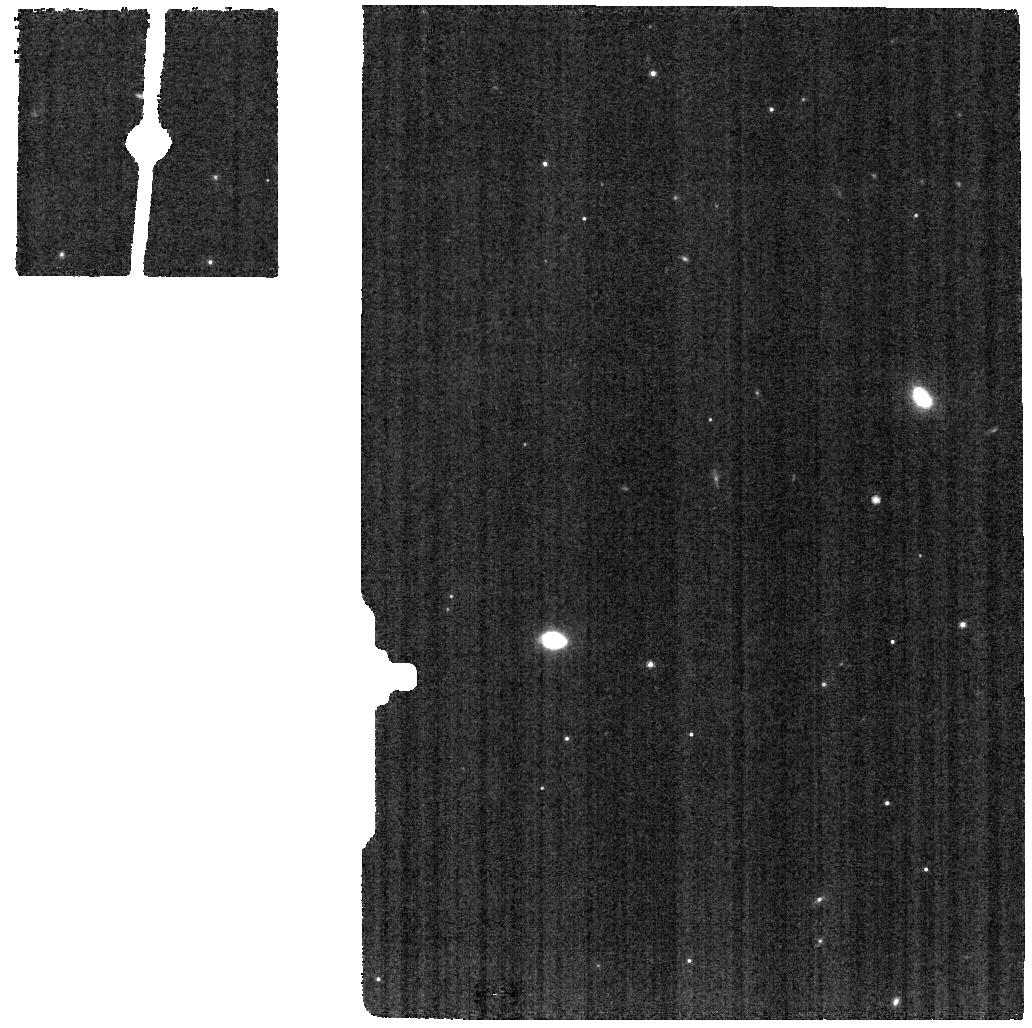
Target: VDB111-BKG
Instrument: MIRI
Filter: F770W
Exposure: 1.6 h
Observation ID: jw07772-o012_t006_miri_f770w

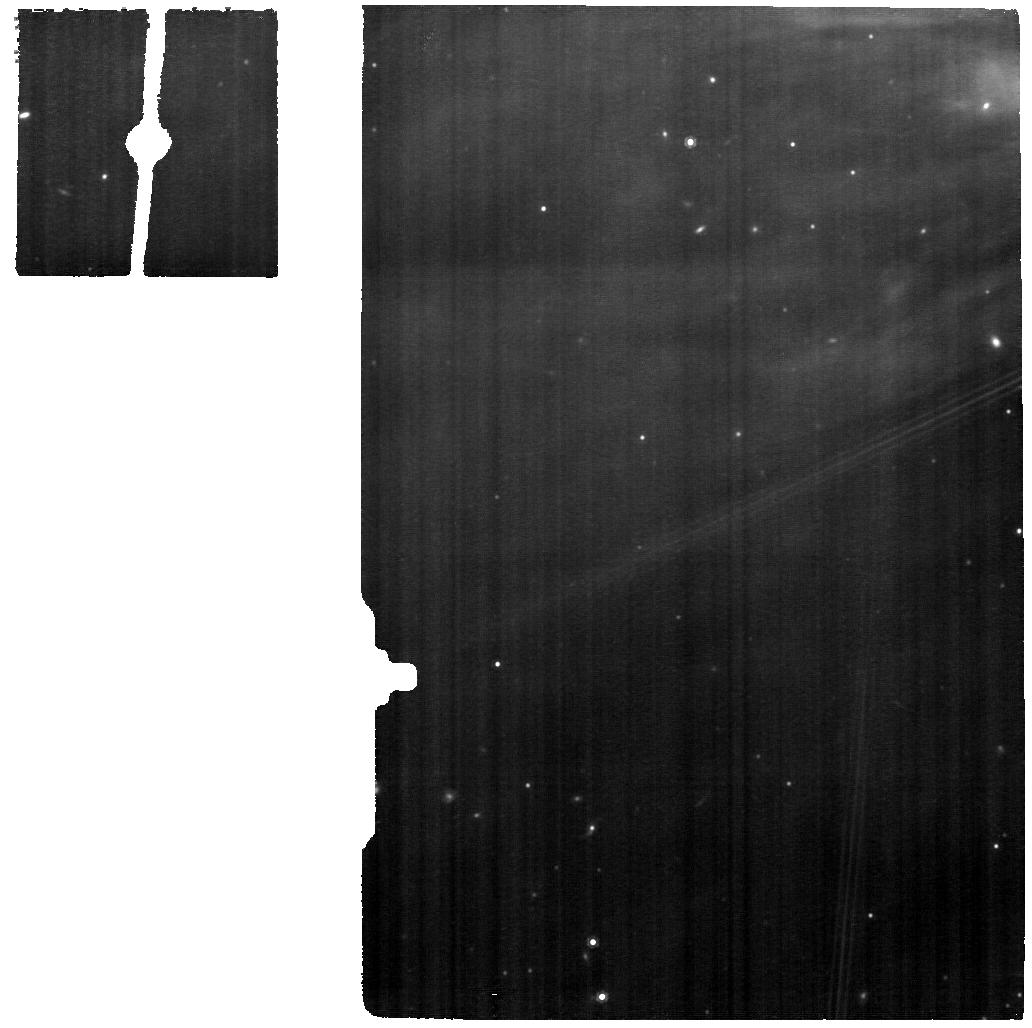
Target: VDB111
Instrument: MIRI
Filter: F1000W
Exposure: 1.6 h
Observation ID: jw07772-o011_t005_miri_f1000w

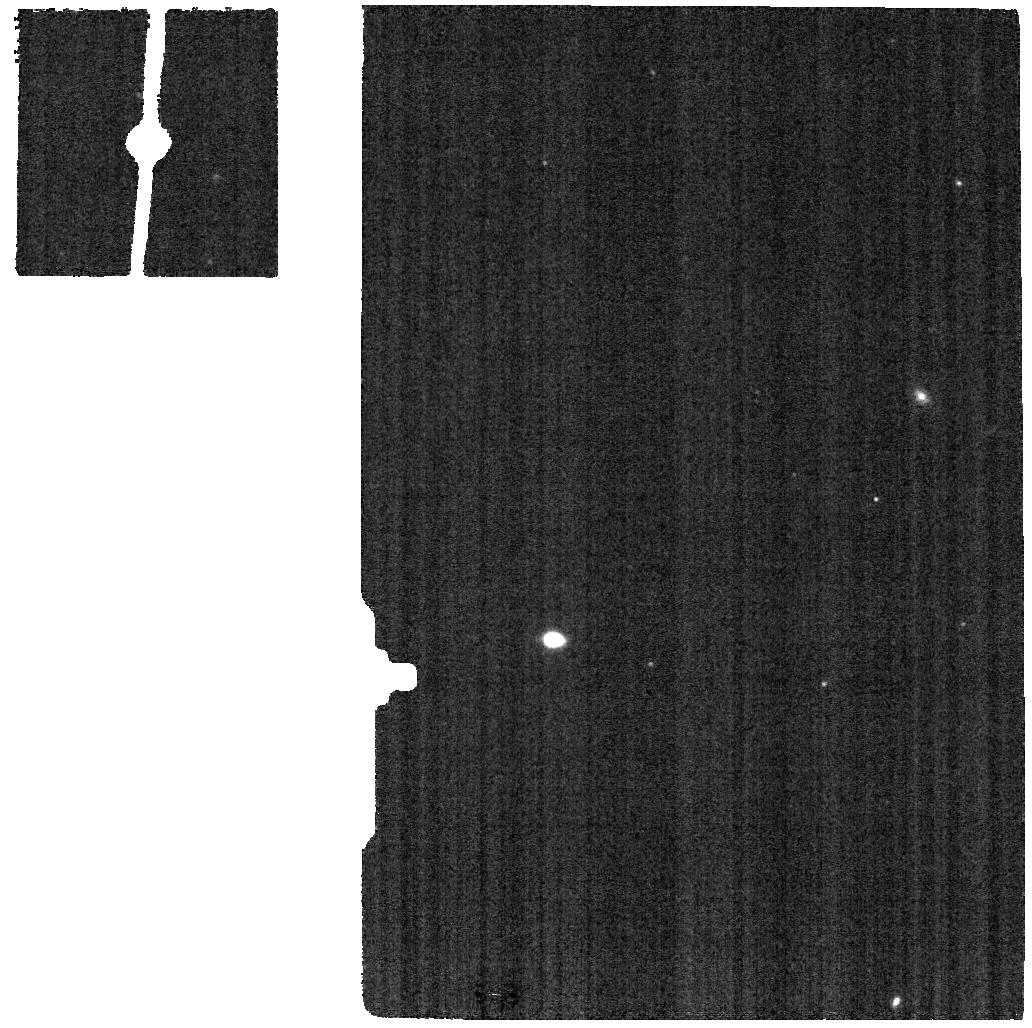
Target: VDB111-BKG
Instrument: MIRI
Filter: F1130W
Exposure: 1.6 h
Observation ID: jw07772-o012_t006_miri_f1130w

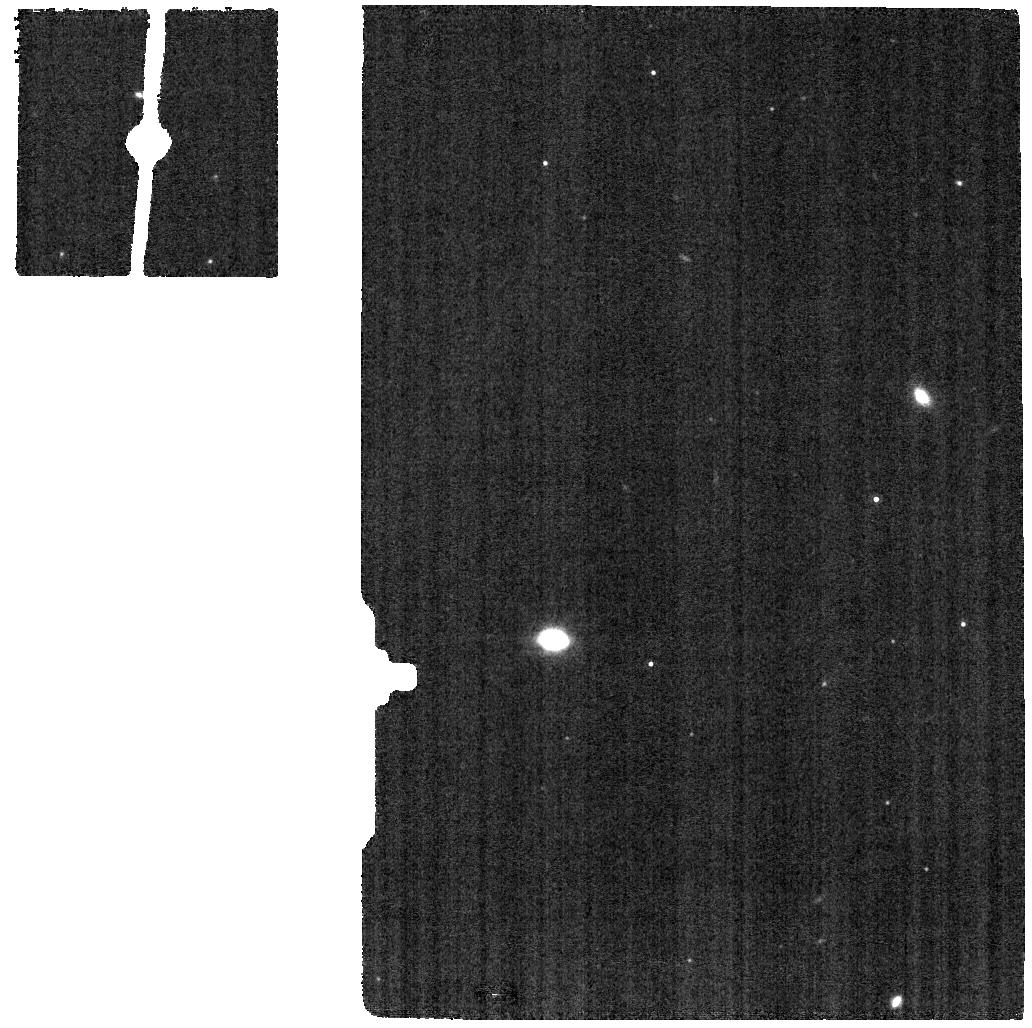
Target: VDB111-BKG
Instrument: MIRI
Filter: F1000W
Exposure: 1.6 h
Observation ID: jw07772-o012_t006_miri_f1000w

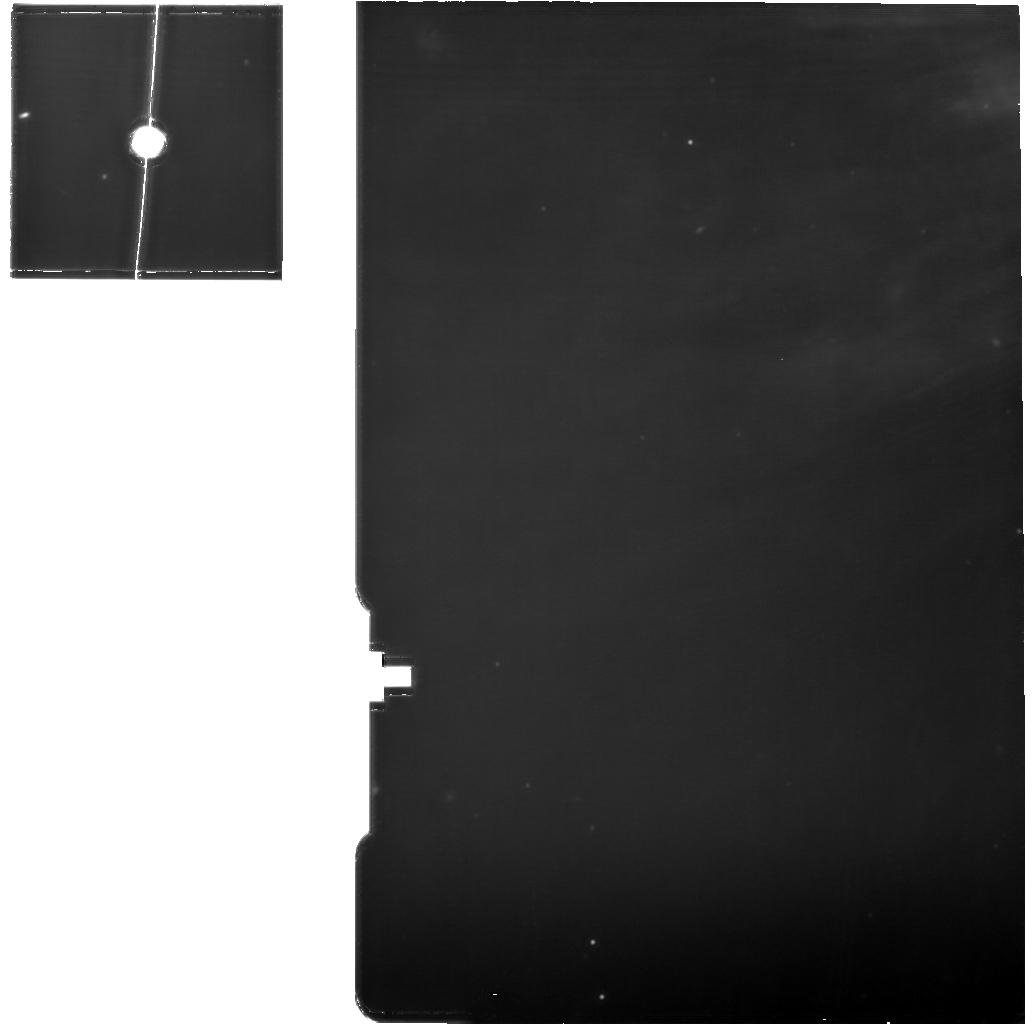
Target: VDB111
Instrument: MIRI
Filter: F1130W
Exposure: 1.6 h
Observation ID: jw07772-o011_t005_miri_f1130w

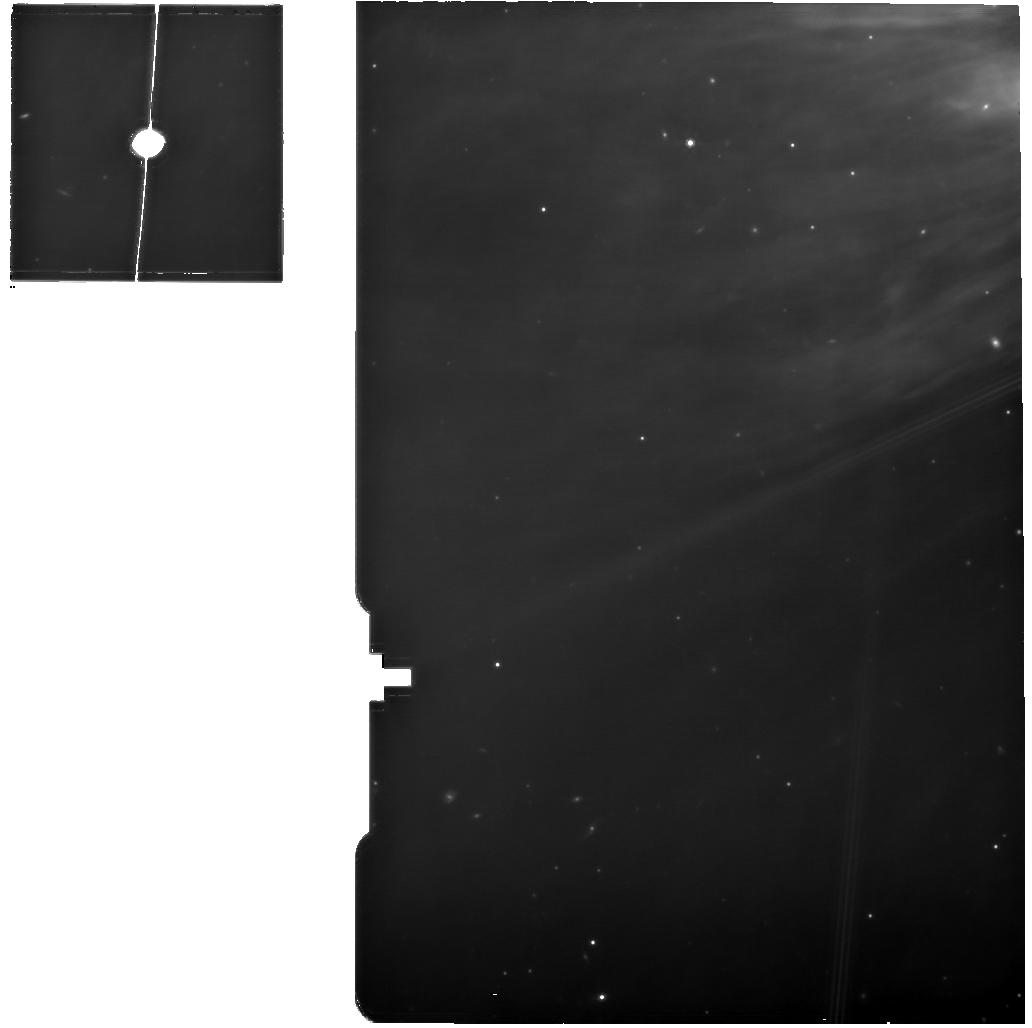
Target: VDB111
Instrument: MIRI
Filter: F770W
Exposure: 1.6 h
Observation ID: jw07772-o011_t005_miri_f770w

Interstellar PAHs: separating the neutrals from the ions (PI: Peeters, Els)

JWST observations are dominated by strong emission bands at 3.3, 6.2, 7.7, 8.6, and 11.2 um, referred to as the Aromatic Infrared Bands (AIBs) and generally attributed to polycyclic aromatic hydrocarbons (PAHs). PAHs play a key role in several physical and chemical processes highly relevant for large-scale astrophysical processes such as star and planet formation and galaxy evolution. These physical and chemical processes strongly depend on the PAH charge distribution. The PAH charge distribution also governs the spectral characteristics of the AIB emission spectra. However, we are currently unable to derive a consistent quantitative value for the PAH ionization fraction from observations. This in turn affects the quantitative role PAHs play in the Universe, e.g. an incorrect PAH ionization fraction strongly influences the heating rate of the neutral ISM. We request NIRSpec IFU and MIRI MRS observations of a sample of reflection nebulae illuminated by central stars of a range of spectral types. This will include the first good quality, medium spectral resolution spectrum of PAH emission from a single charge state, i.e. neutral PAHs. We will separate the spectroscopic properties of neutral and cationic PAHs and systematically calibrate these in terms of the radiation field. This program will thus provide observational templates of purely neutral and purely cationic AIB emission as well as the molecular properties of their carriers. We will directly quantify the PAH ionization fraction from the observations which will allow us to assess methods currently employed to derive the PAH ionization fraction and to quantitatively validate PAH models and thus the PAH hypothesis!